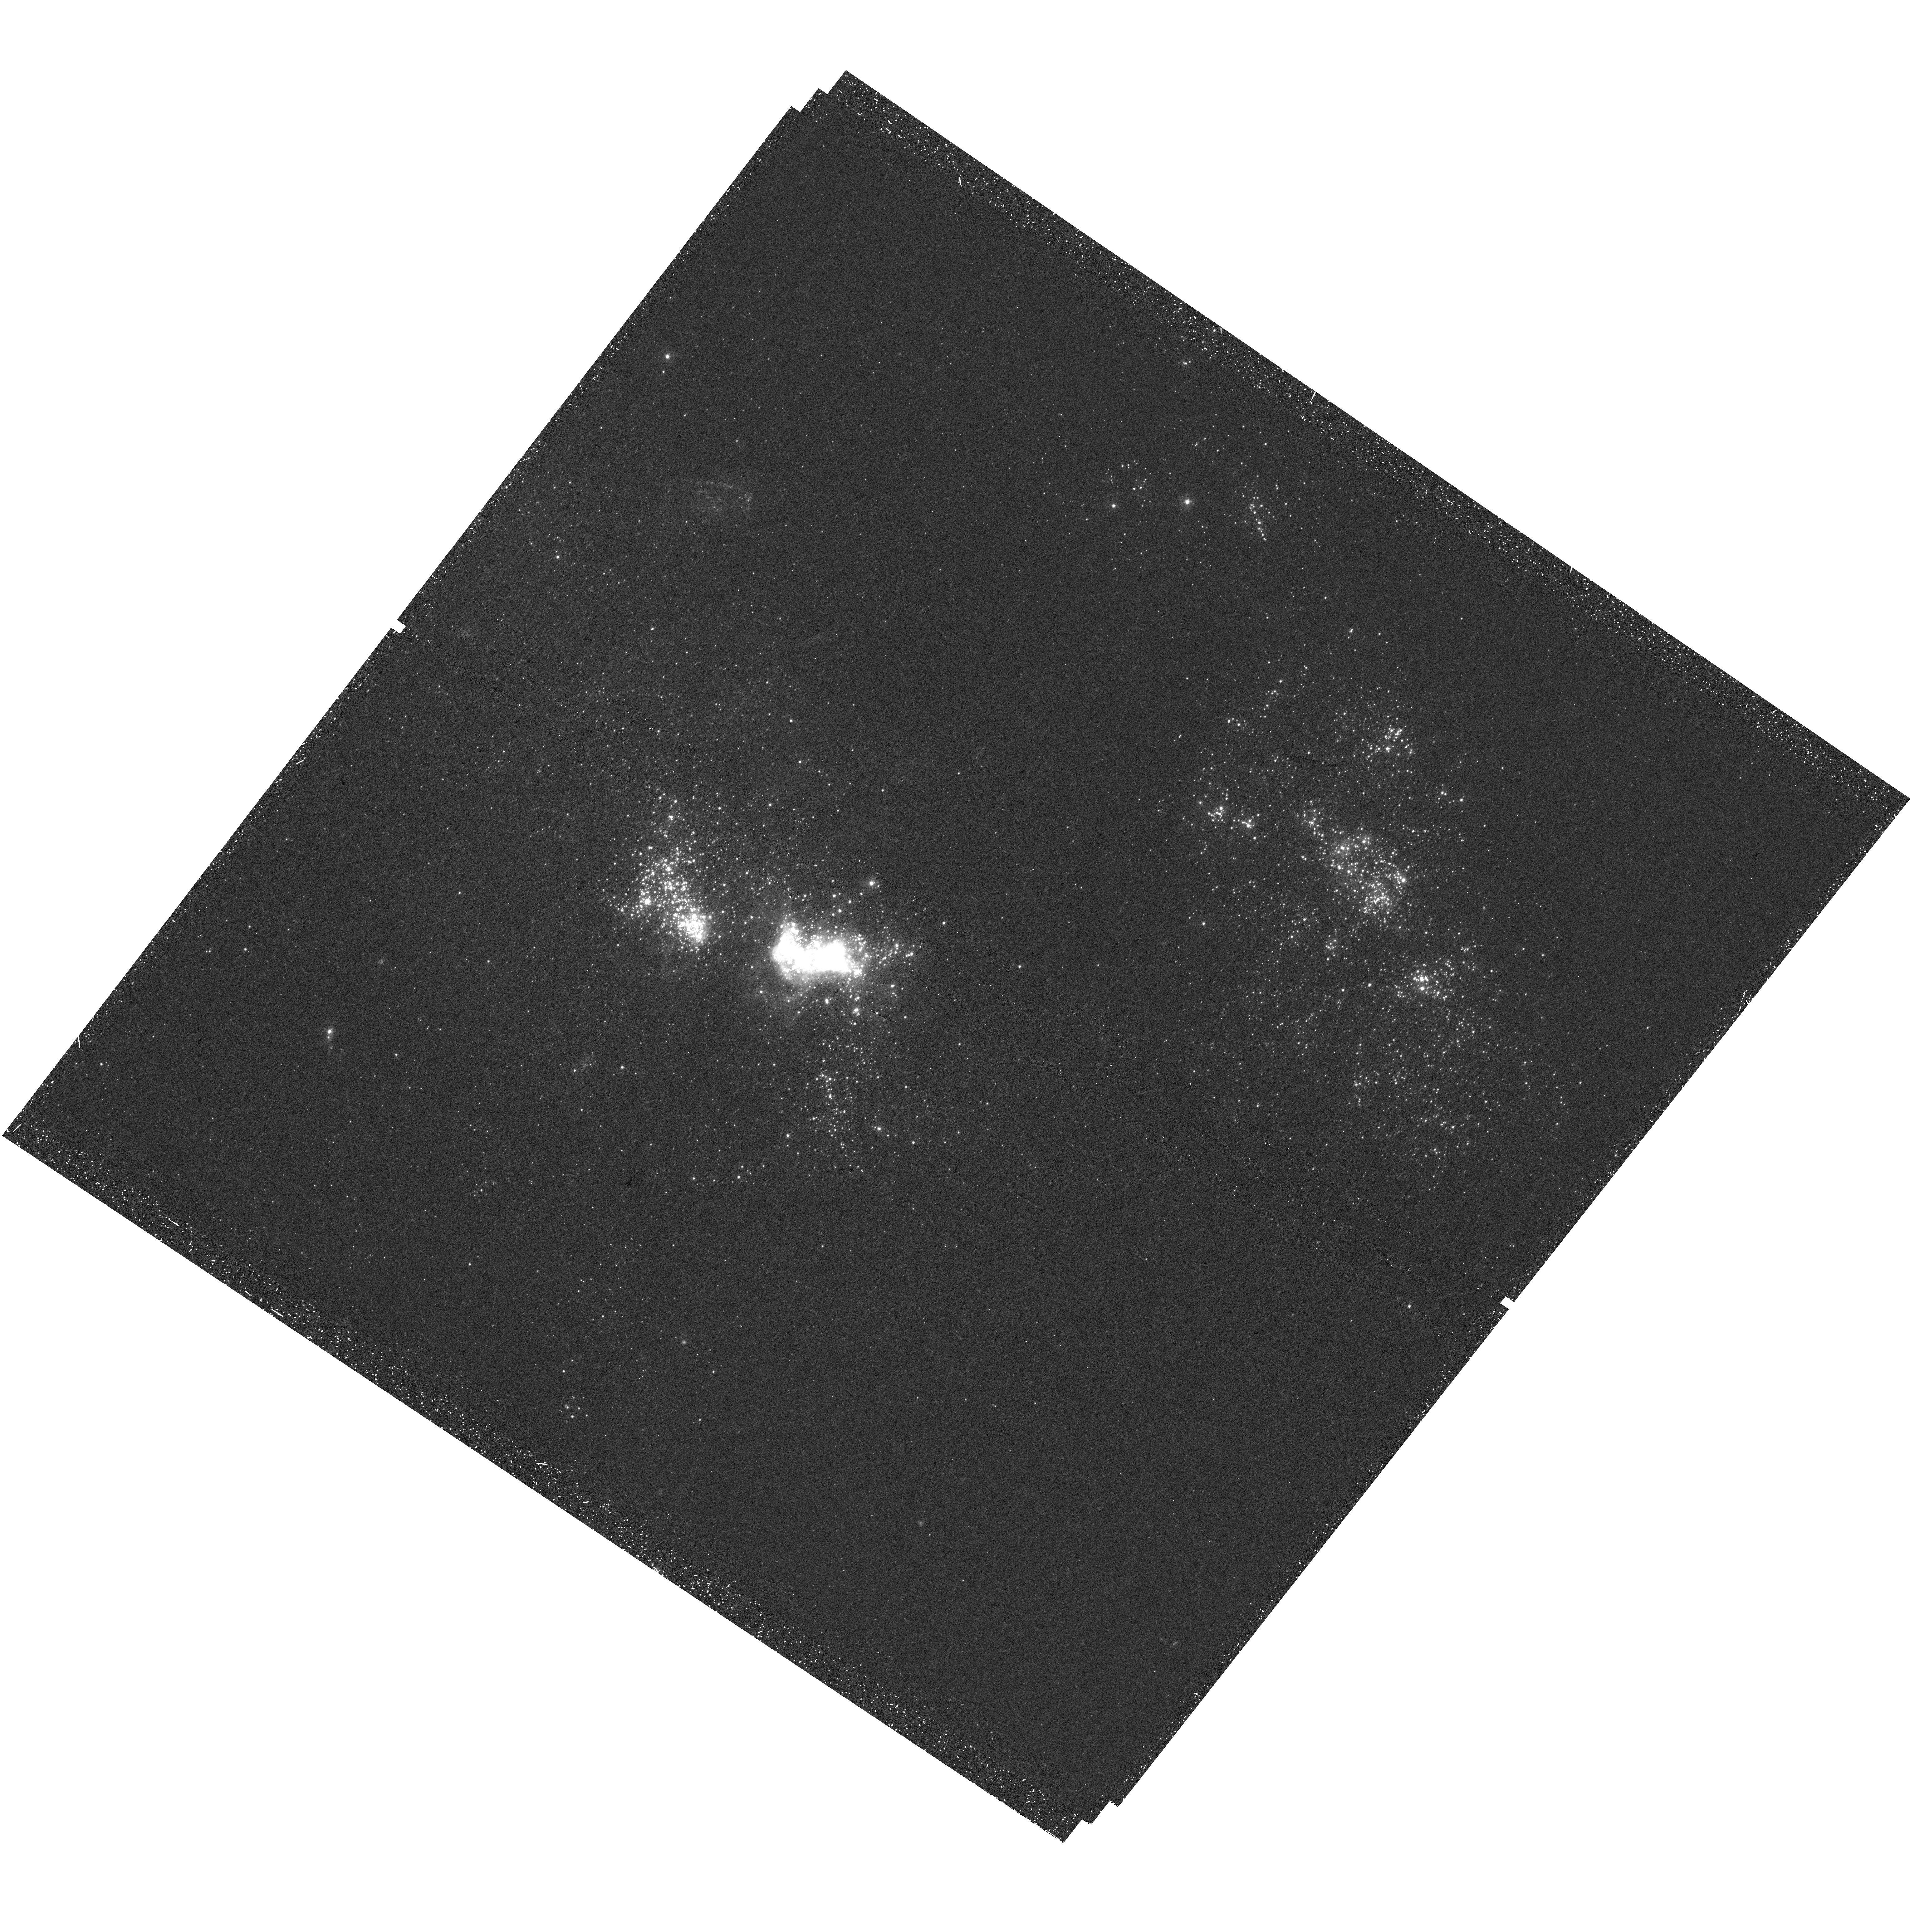
Target: NGC2366-1. Instrument: WFC3/UVIS. Filter: F275W. Exposure: 47 min. Observation ID: hst_17151_12_wfc3_uvis_f275w_if0k12

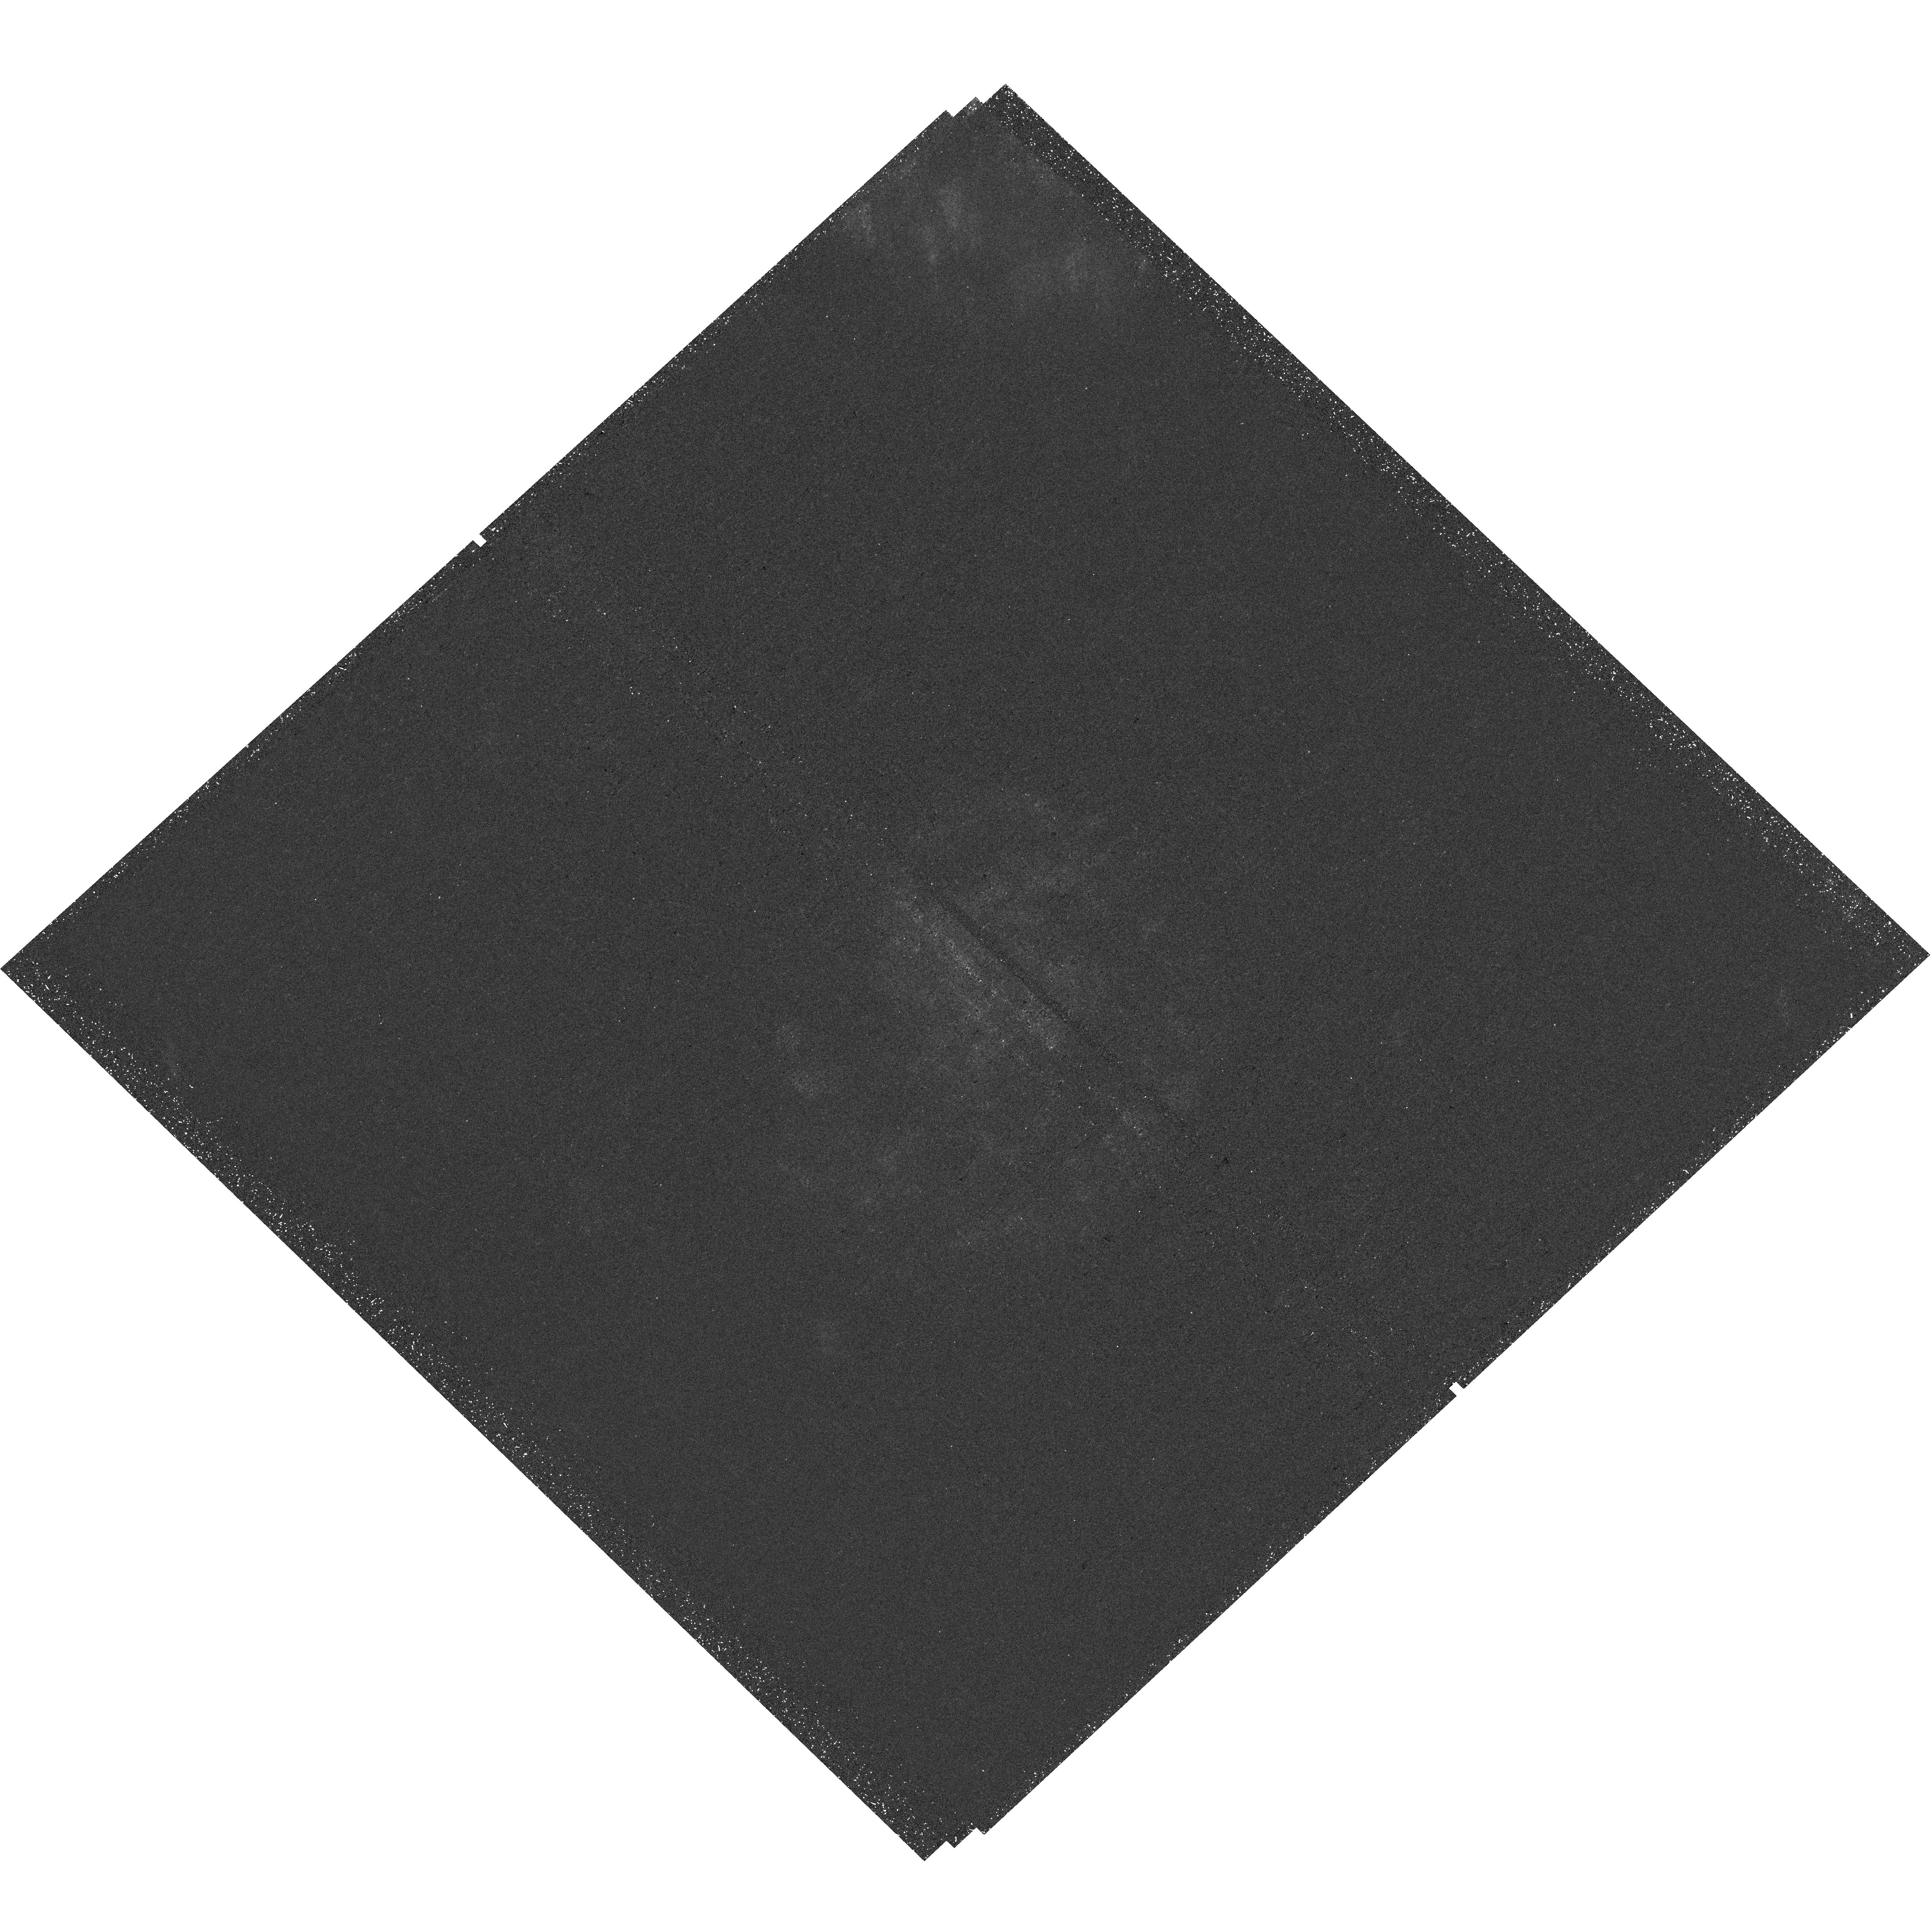
Target: NGC4625. Instrument: WFC3/UVIS. Filter: F275W. Exposure: 43 min. Observation ID: hst_17151_02_wfc3_uvis_f275w_if0k02

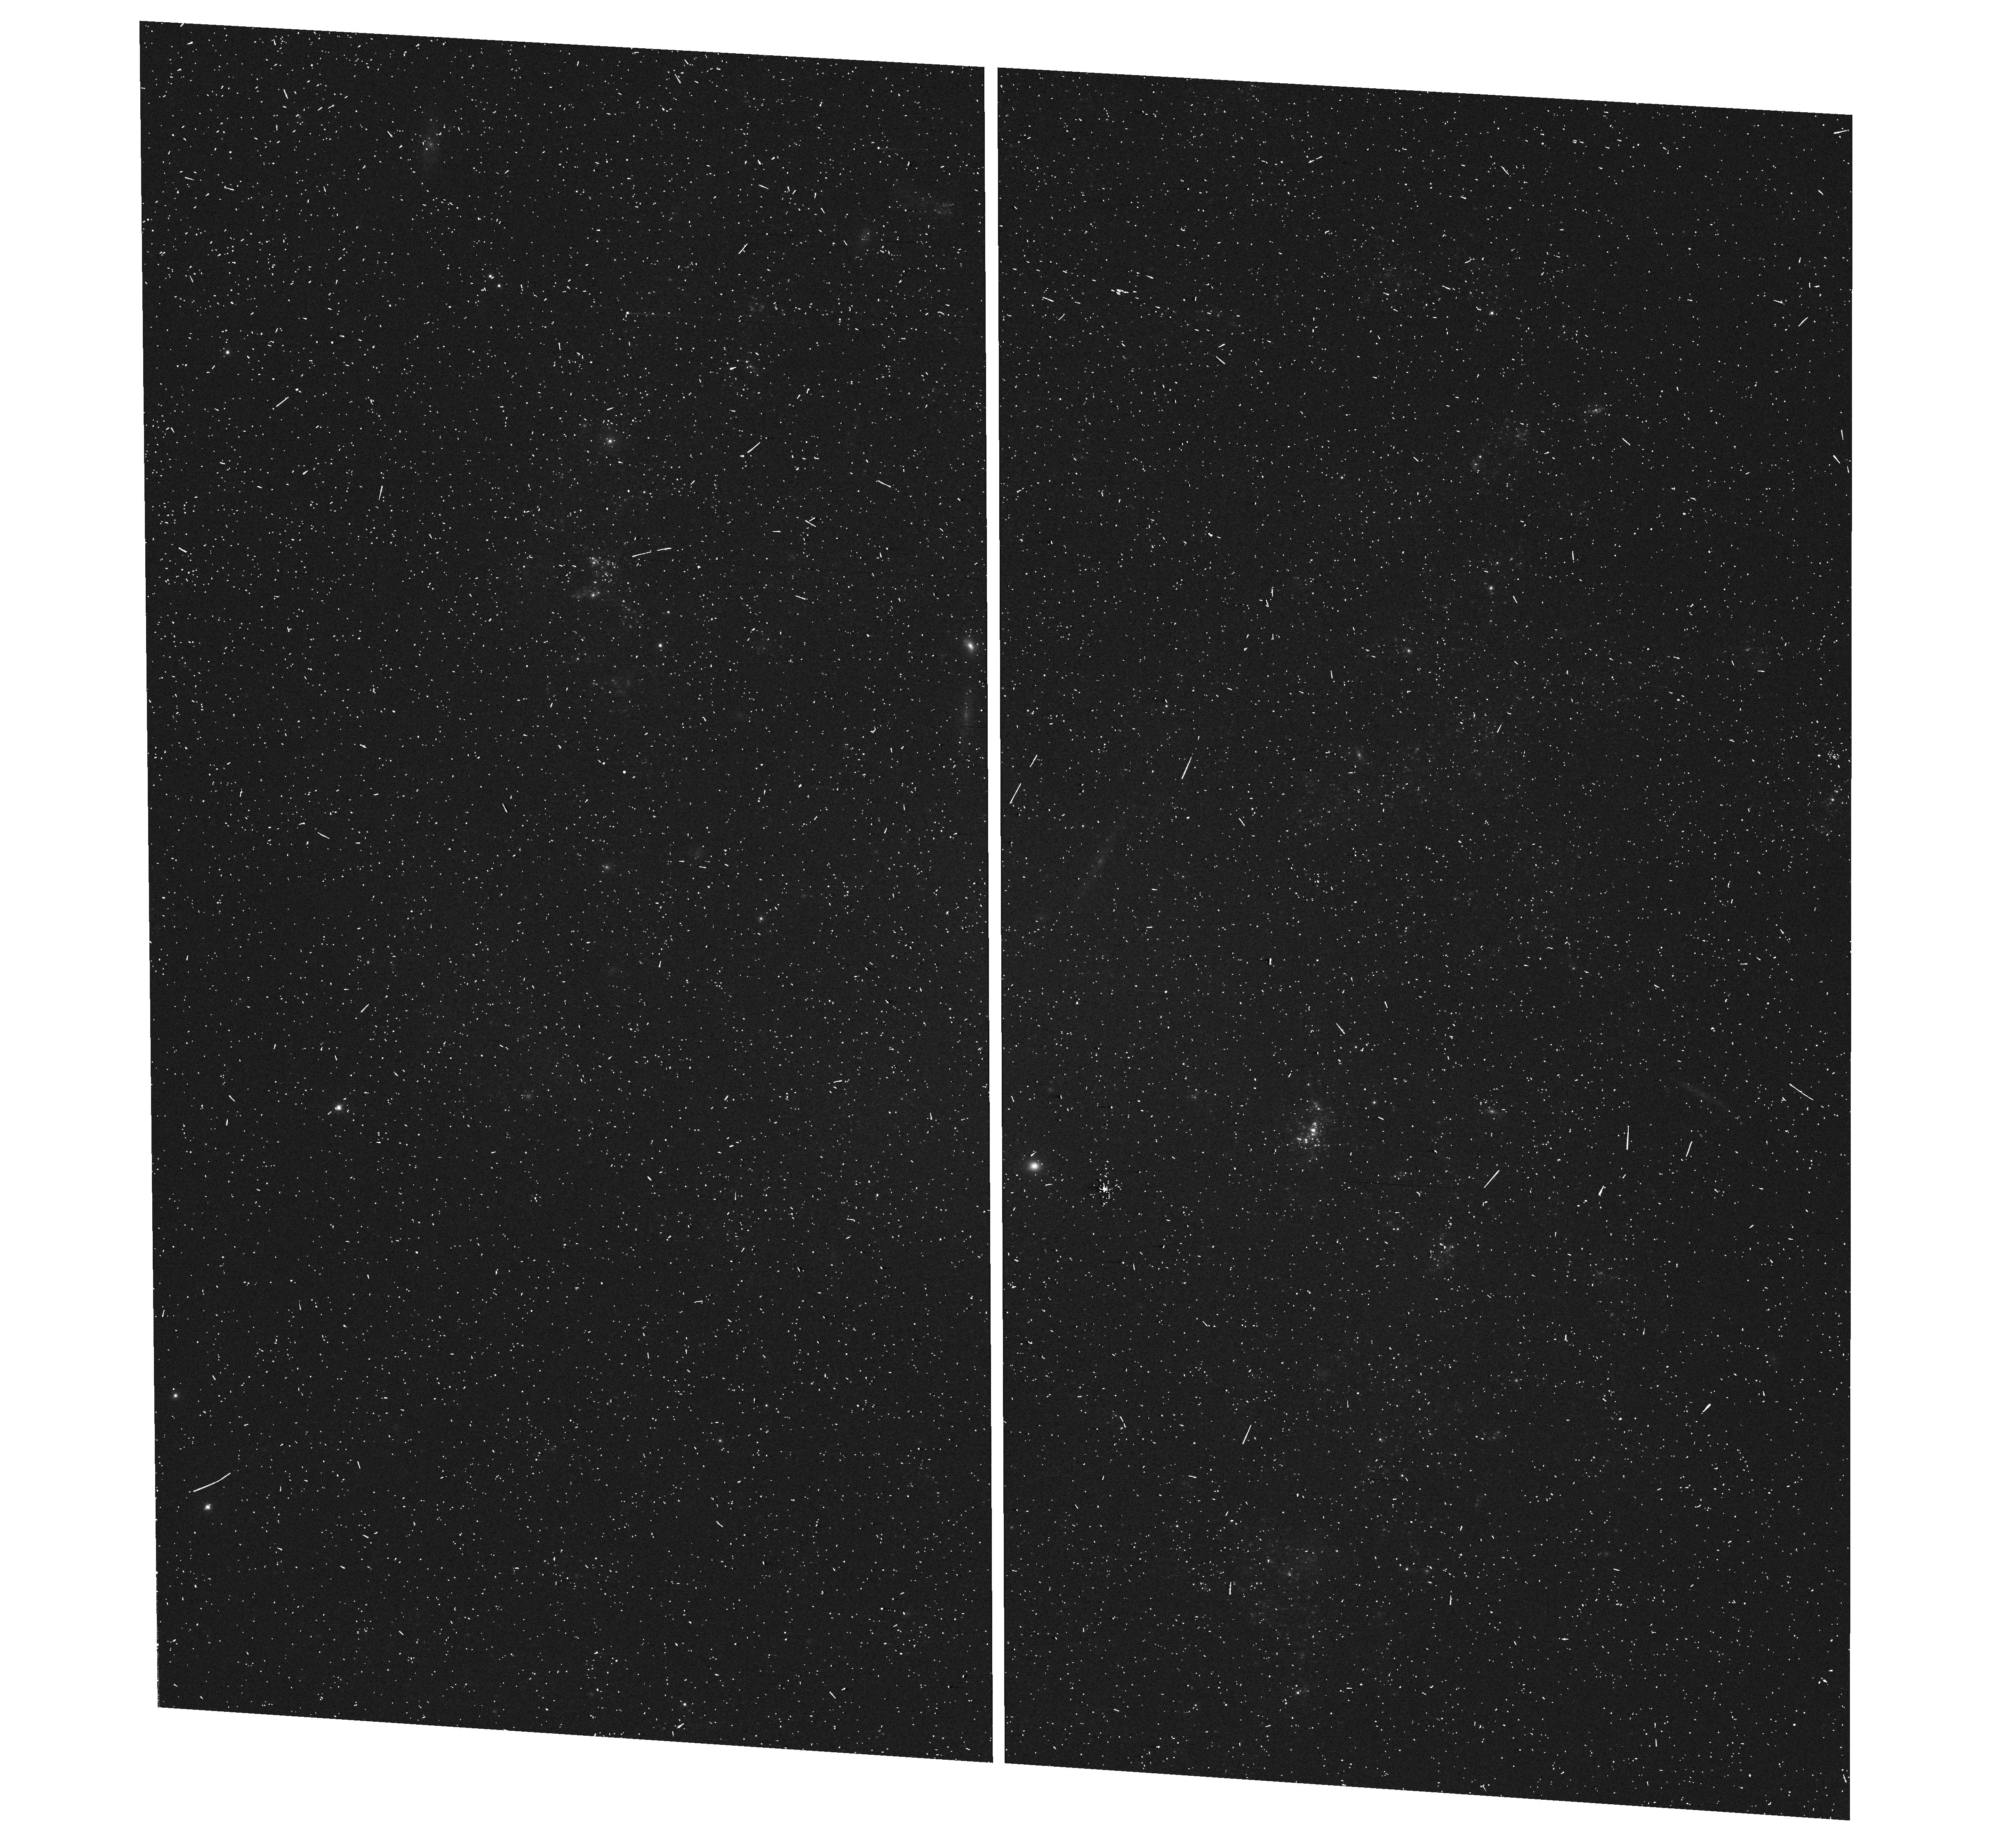
Target: UGCA106. Instrument: WFC3/UVIS. Filter: F547M. Exposure: 7 min. Observation ID: hst_17151_15_wfc3_uvis_f547m_if0k15

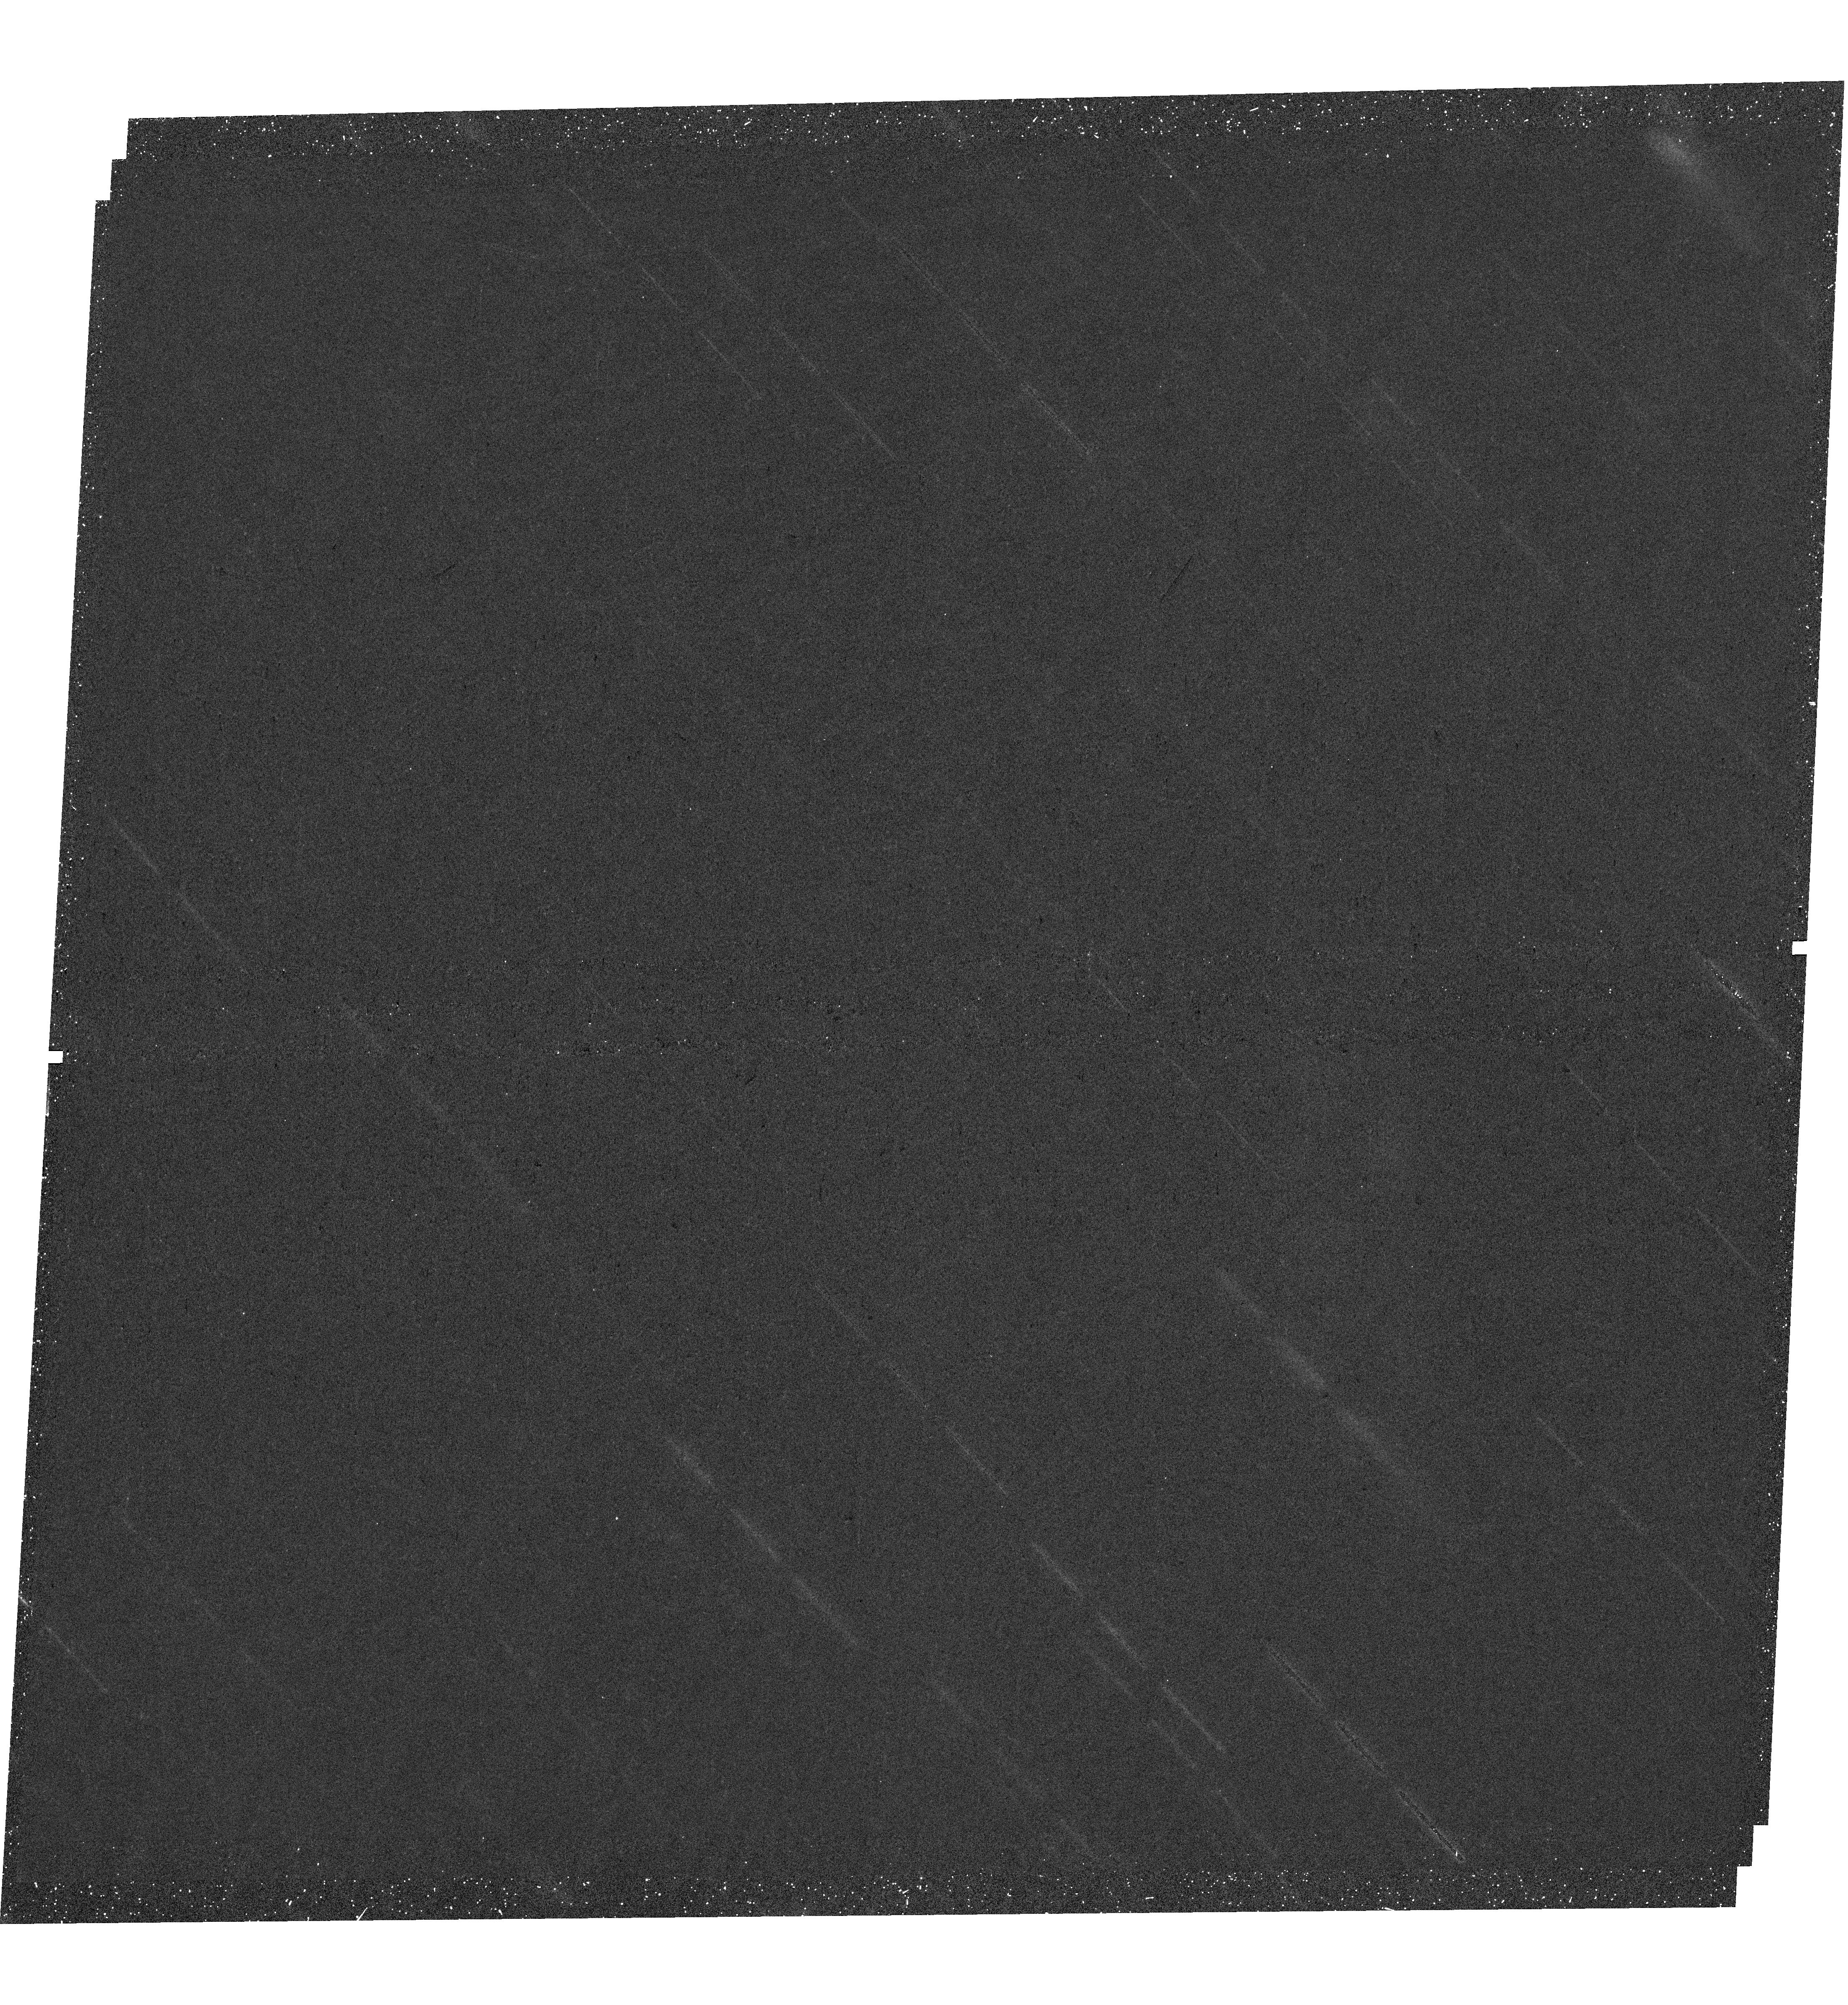
Target: ESO302-G014. Instrument: WFC3/UVIS. Filter: F814W. Exposure: 18 min. Observation ID: hst_17151_09_wfc3_uvis_f814w_if0k09

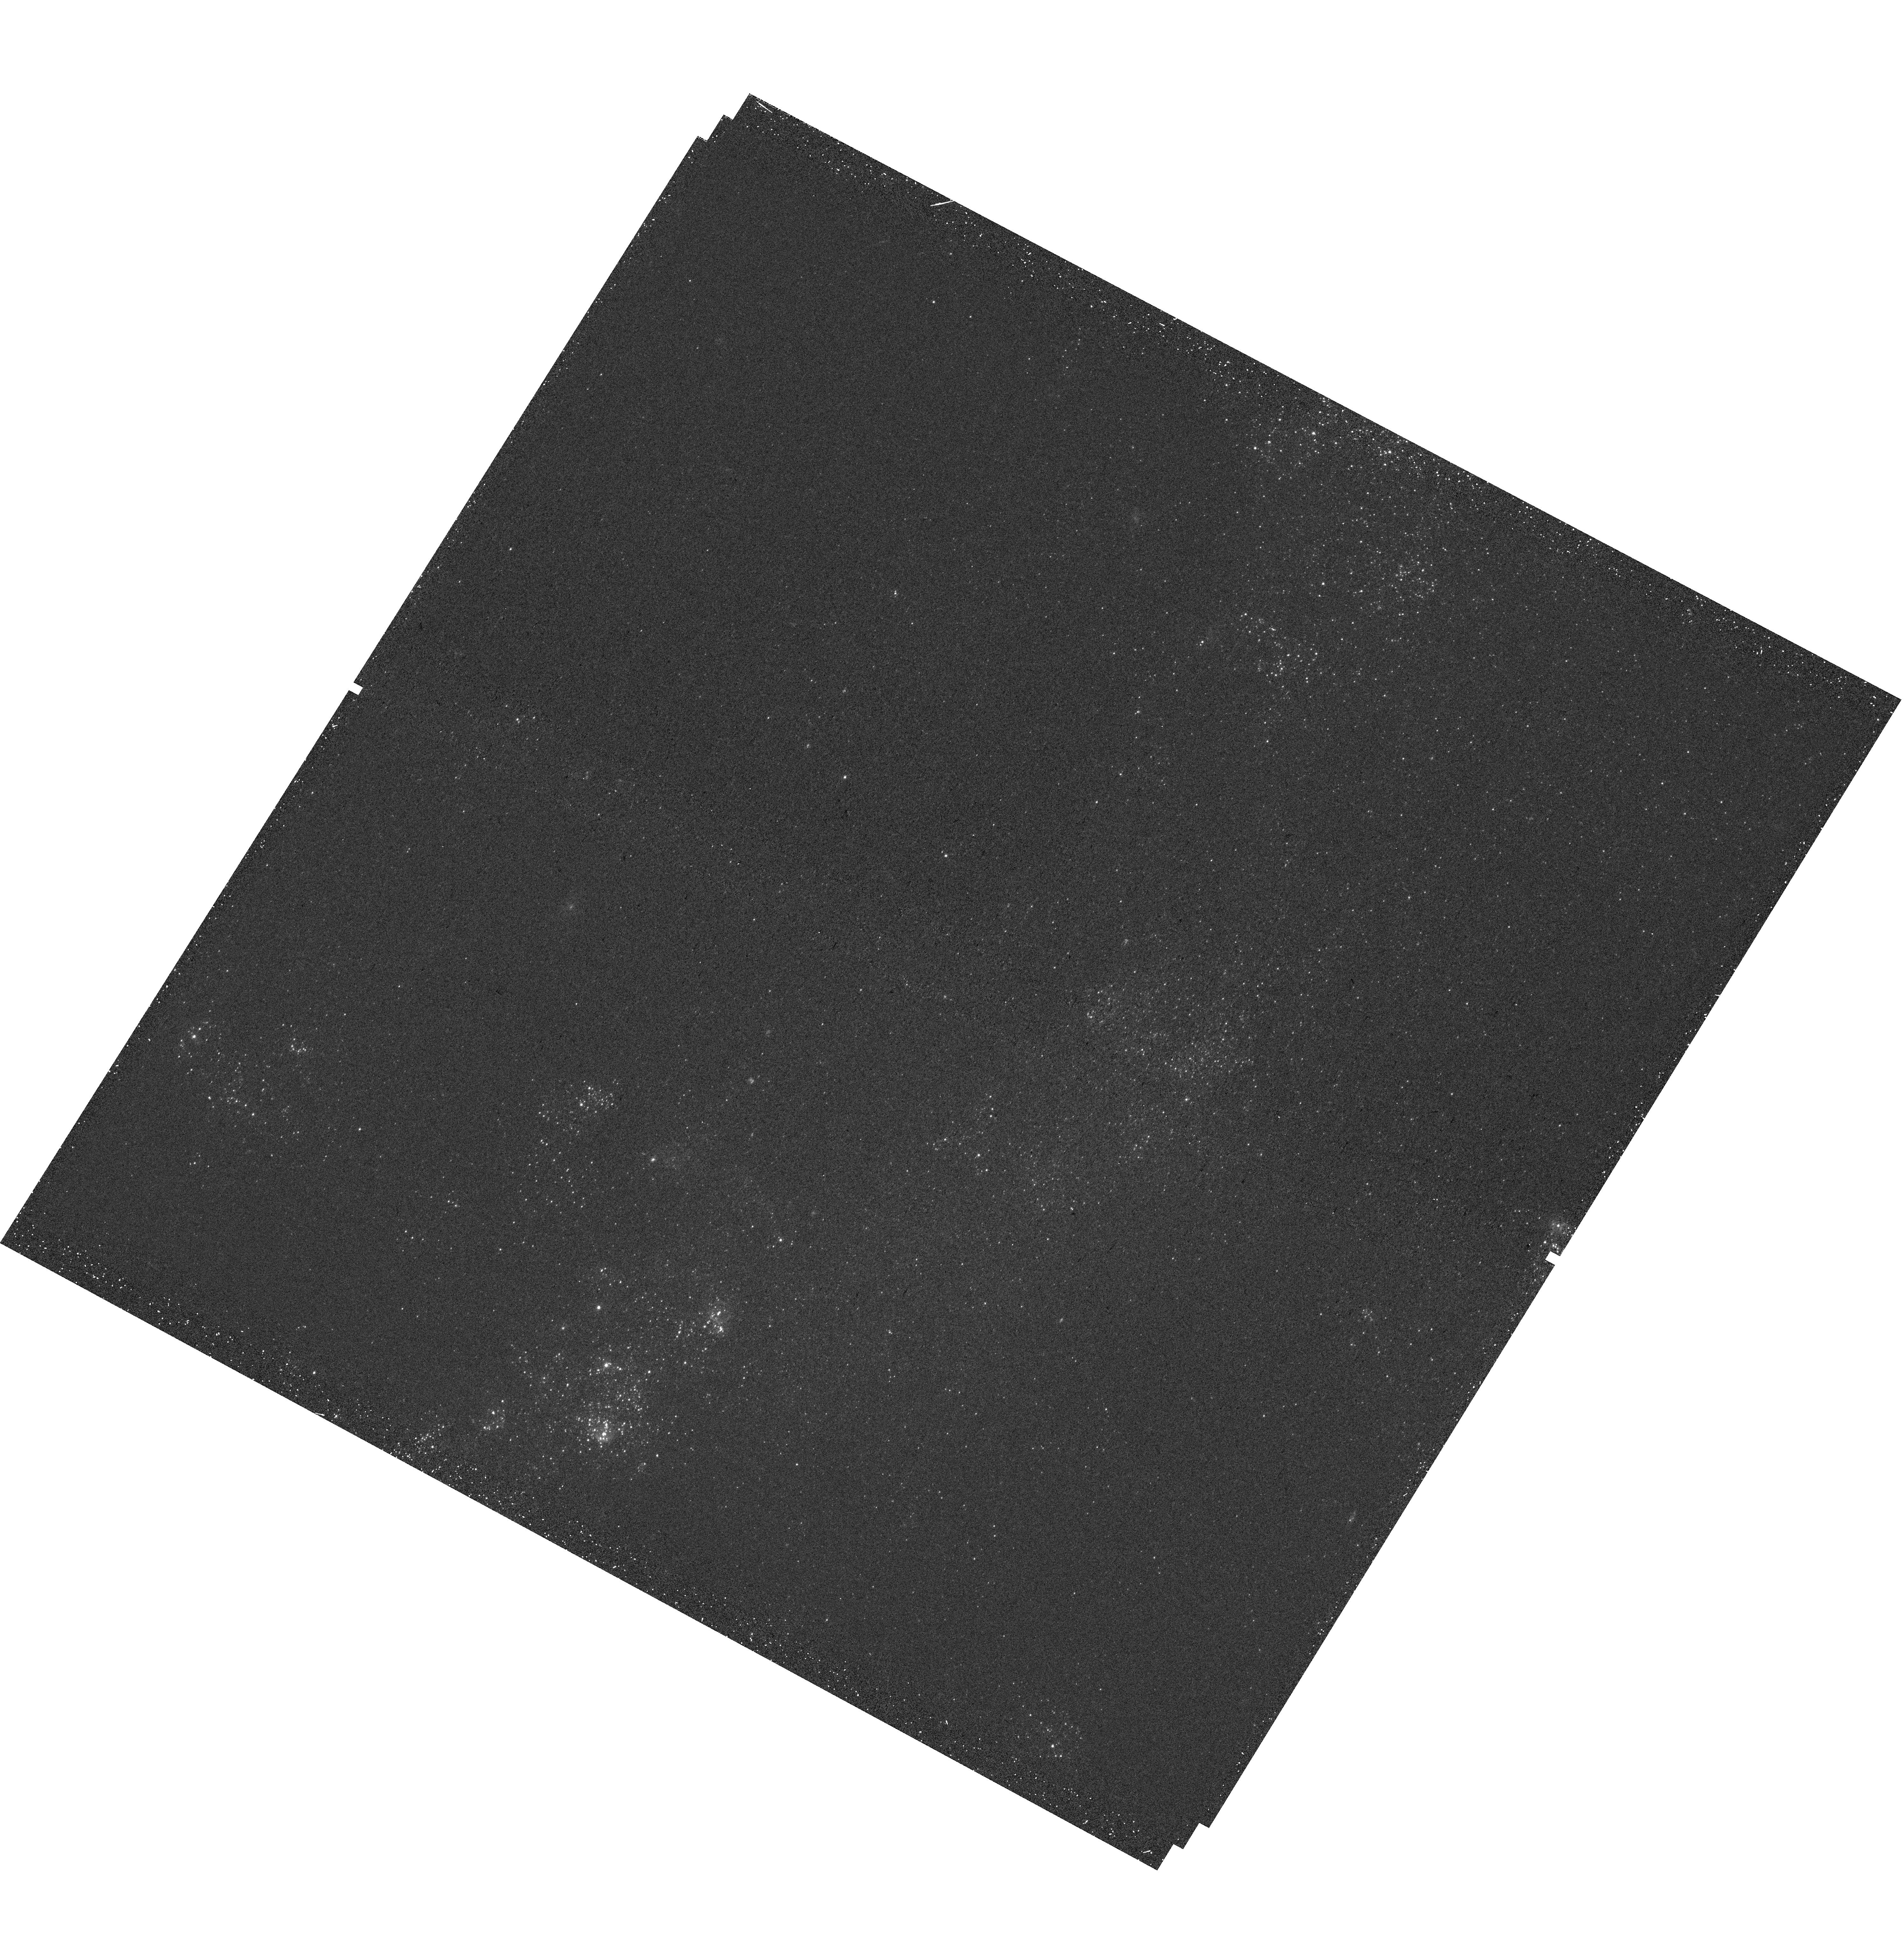
Target: ESO245-G005. Instrument: WFC3/UVIS. Filter: F336W. Exposure: 20 min. Observation ID: hst_17151_06_wfc3_uvis_f336w_if0k06

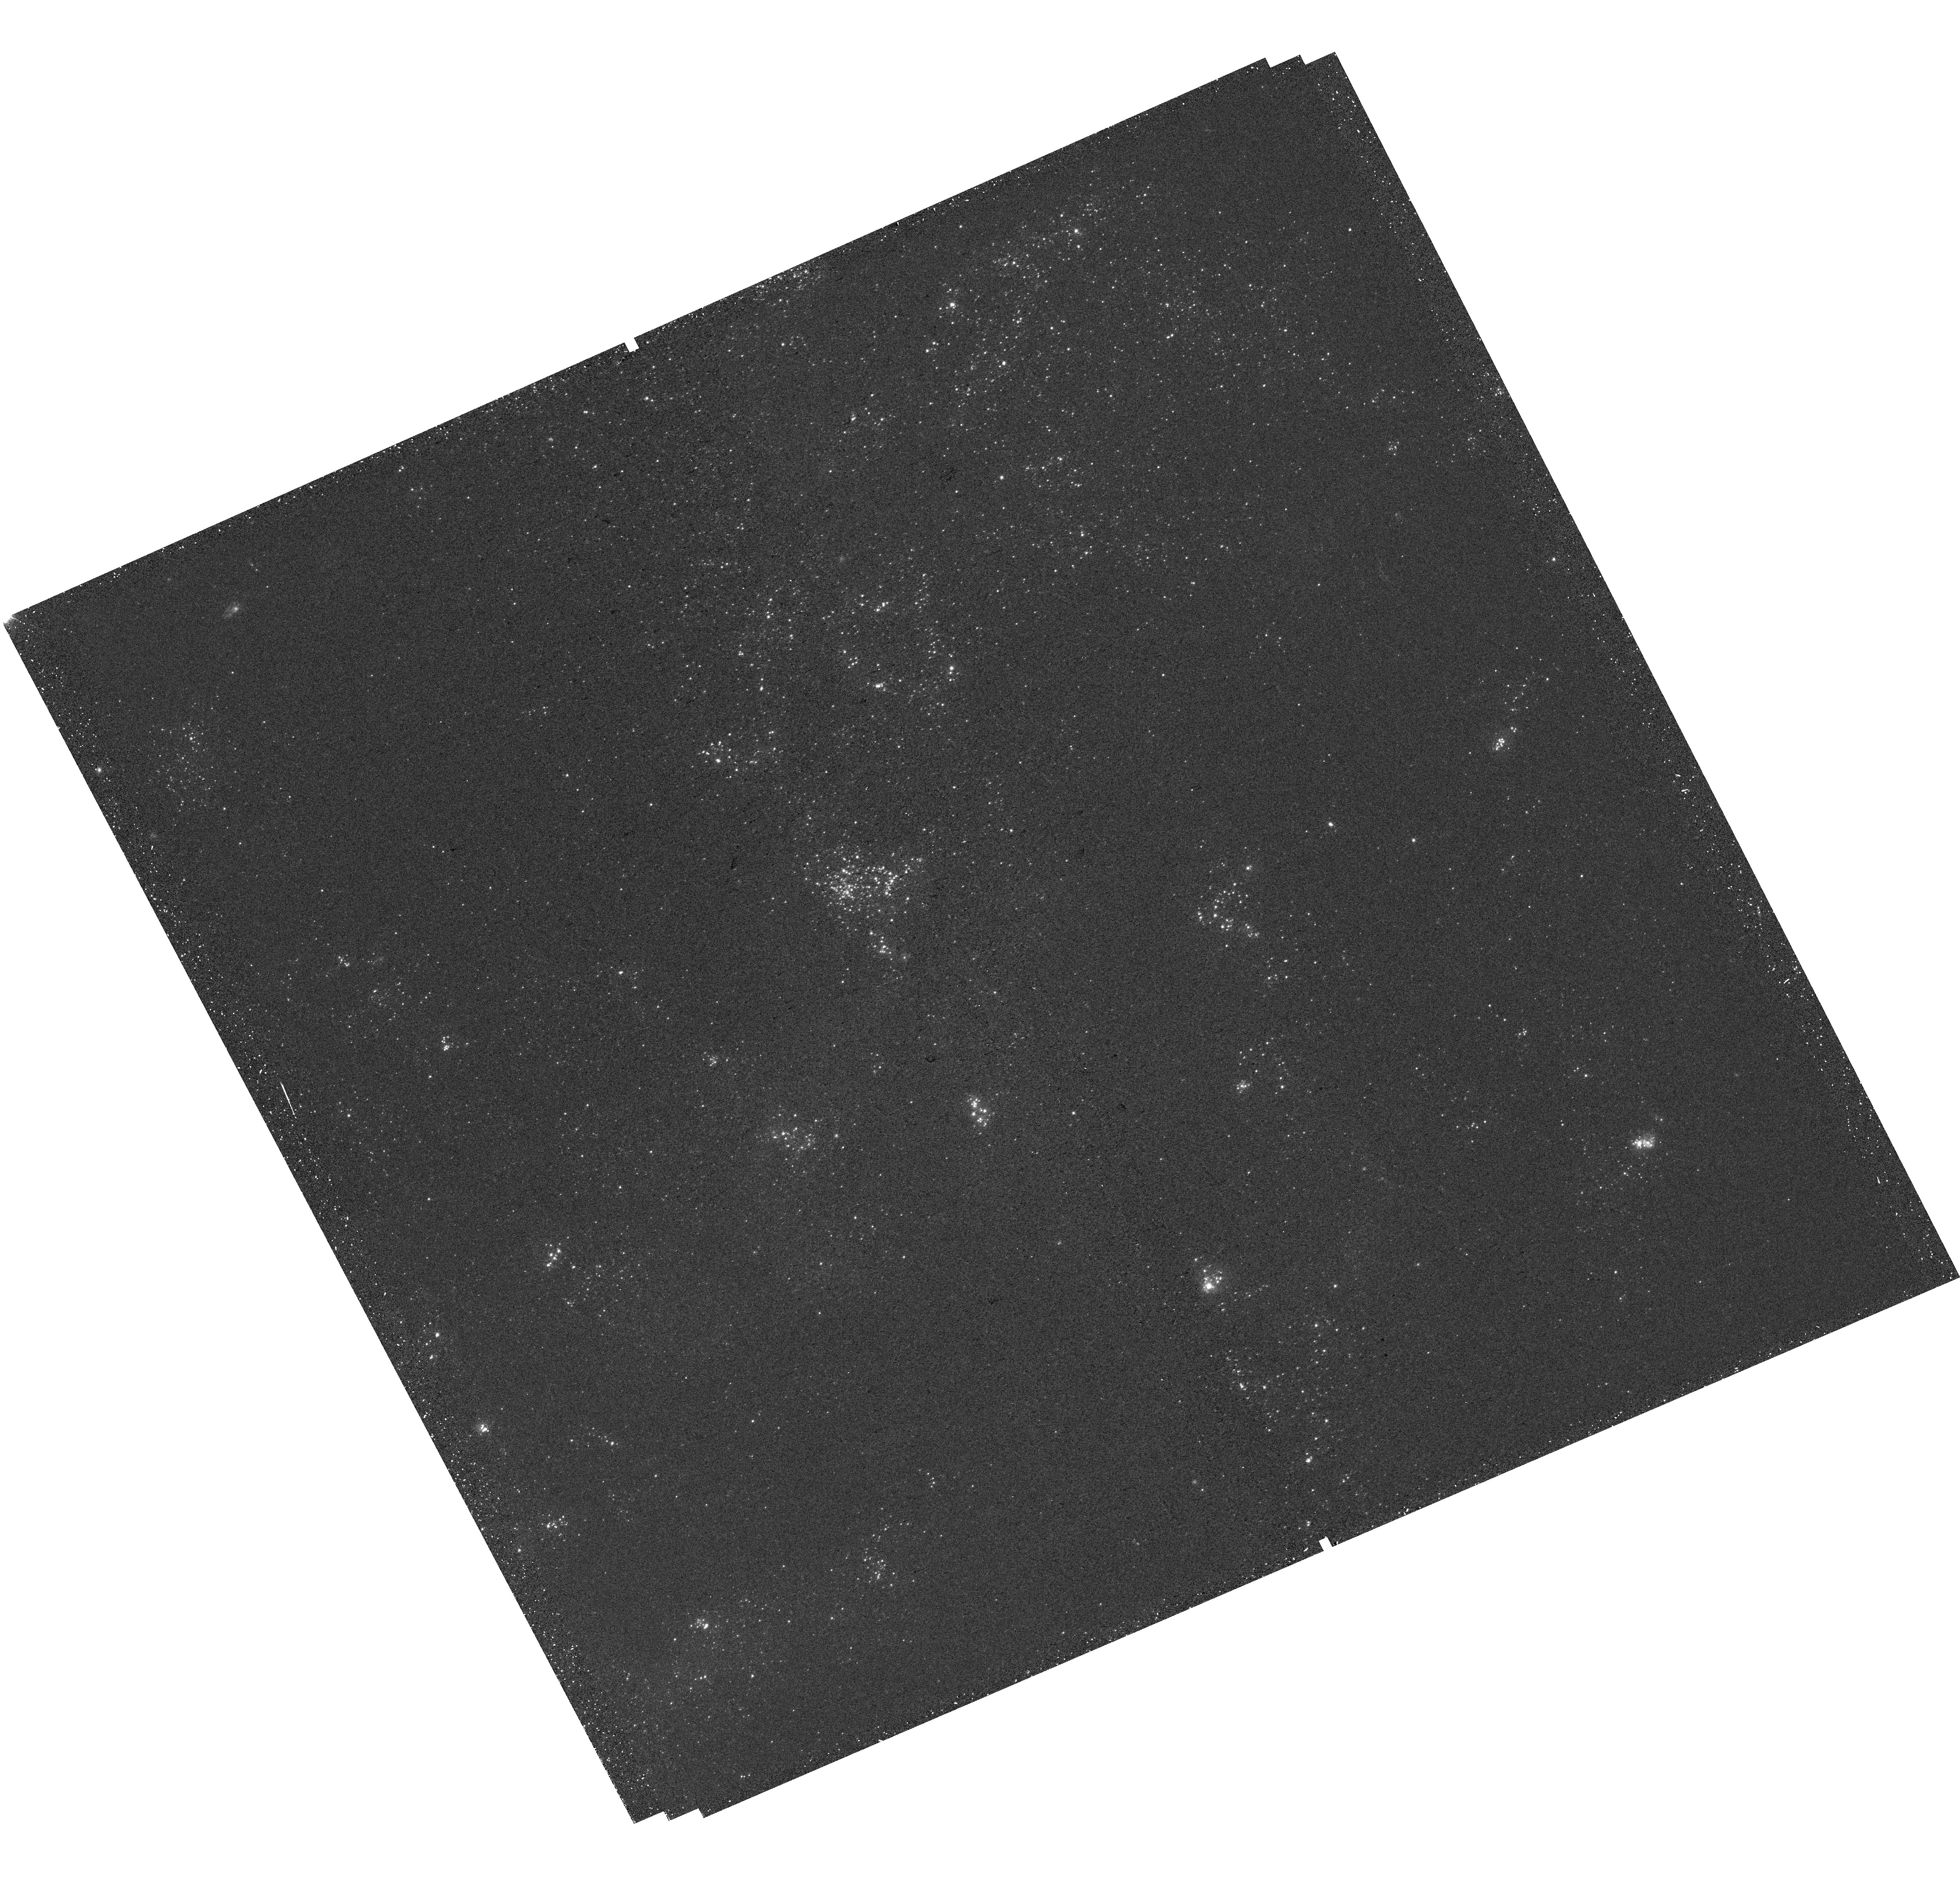
Target: UGC8188. Instrument: WFC3/UVIS. Filter: F336W. Exposure: 19 min. Observation ID: hst_17151_05_wfc3_uvis_f336w_if0k05

Massive star clusters in low star formation regime dwarfs? (PI: Messa, Matteo)

We propose to determine whether the high end of the star clusters mass function is truncated in low density dwarf galaxies. We will image the cluster populations of 10 nearby dwarfs, aiming at collecting a statistically significant sample of clusters, about 150 across all galaxies, in order to overcome current uncertainties driven by low-number statistics. The proposed 5 bands (NUV-U-B-V-I) observations leverage the UV and high angular resolution capabilities of HST to accurately measure the physical parameters (age, mass, extinction) of the star clusters. We will be able to establish whether and how star formation depends on the local or global galaxy environment, and how much of the star formation in dwarfs takes places in bound clusters, therefore testing whether low-density dwarf galaxies are scaled-down versions of spirals or are instead simply less efficient at forming bound structures. The cumulative star cluster population will provide enough statistics to measure the upper mass truncation with an accuracy of better than 0.5 dex or to robustly rule out its presence, enabling us to determine whether the dearth of observed massive clusters in dwarfs is driven by stochastic sampling at the high mass end (a direct consequence of their low SFRs) or by inhibiting mechanisms driven by physical properties (e.g. the low-density environment in dwarfs). Young massive clusters can be significant sources of ionizing and mechanical energy. Determining the environmental conditions that favor the formation of massive clusters could help isolate the sources of reionization of the early Universe, one of the key science goals of the just-launched JWST.